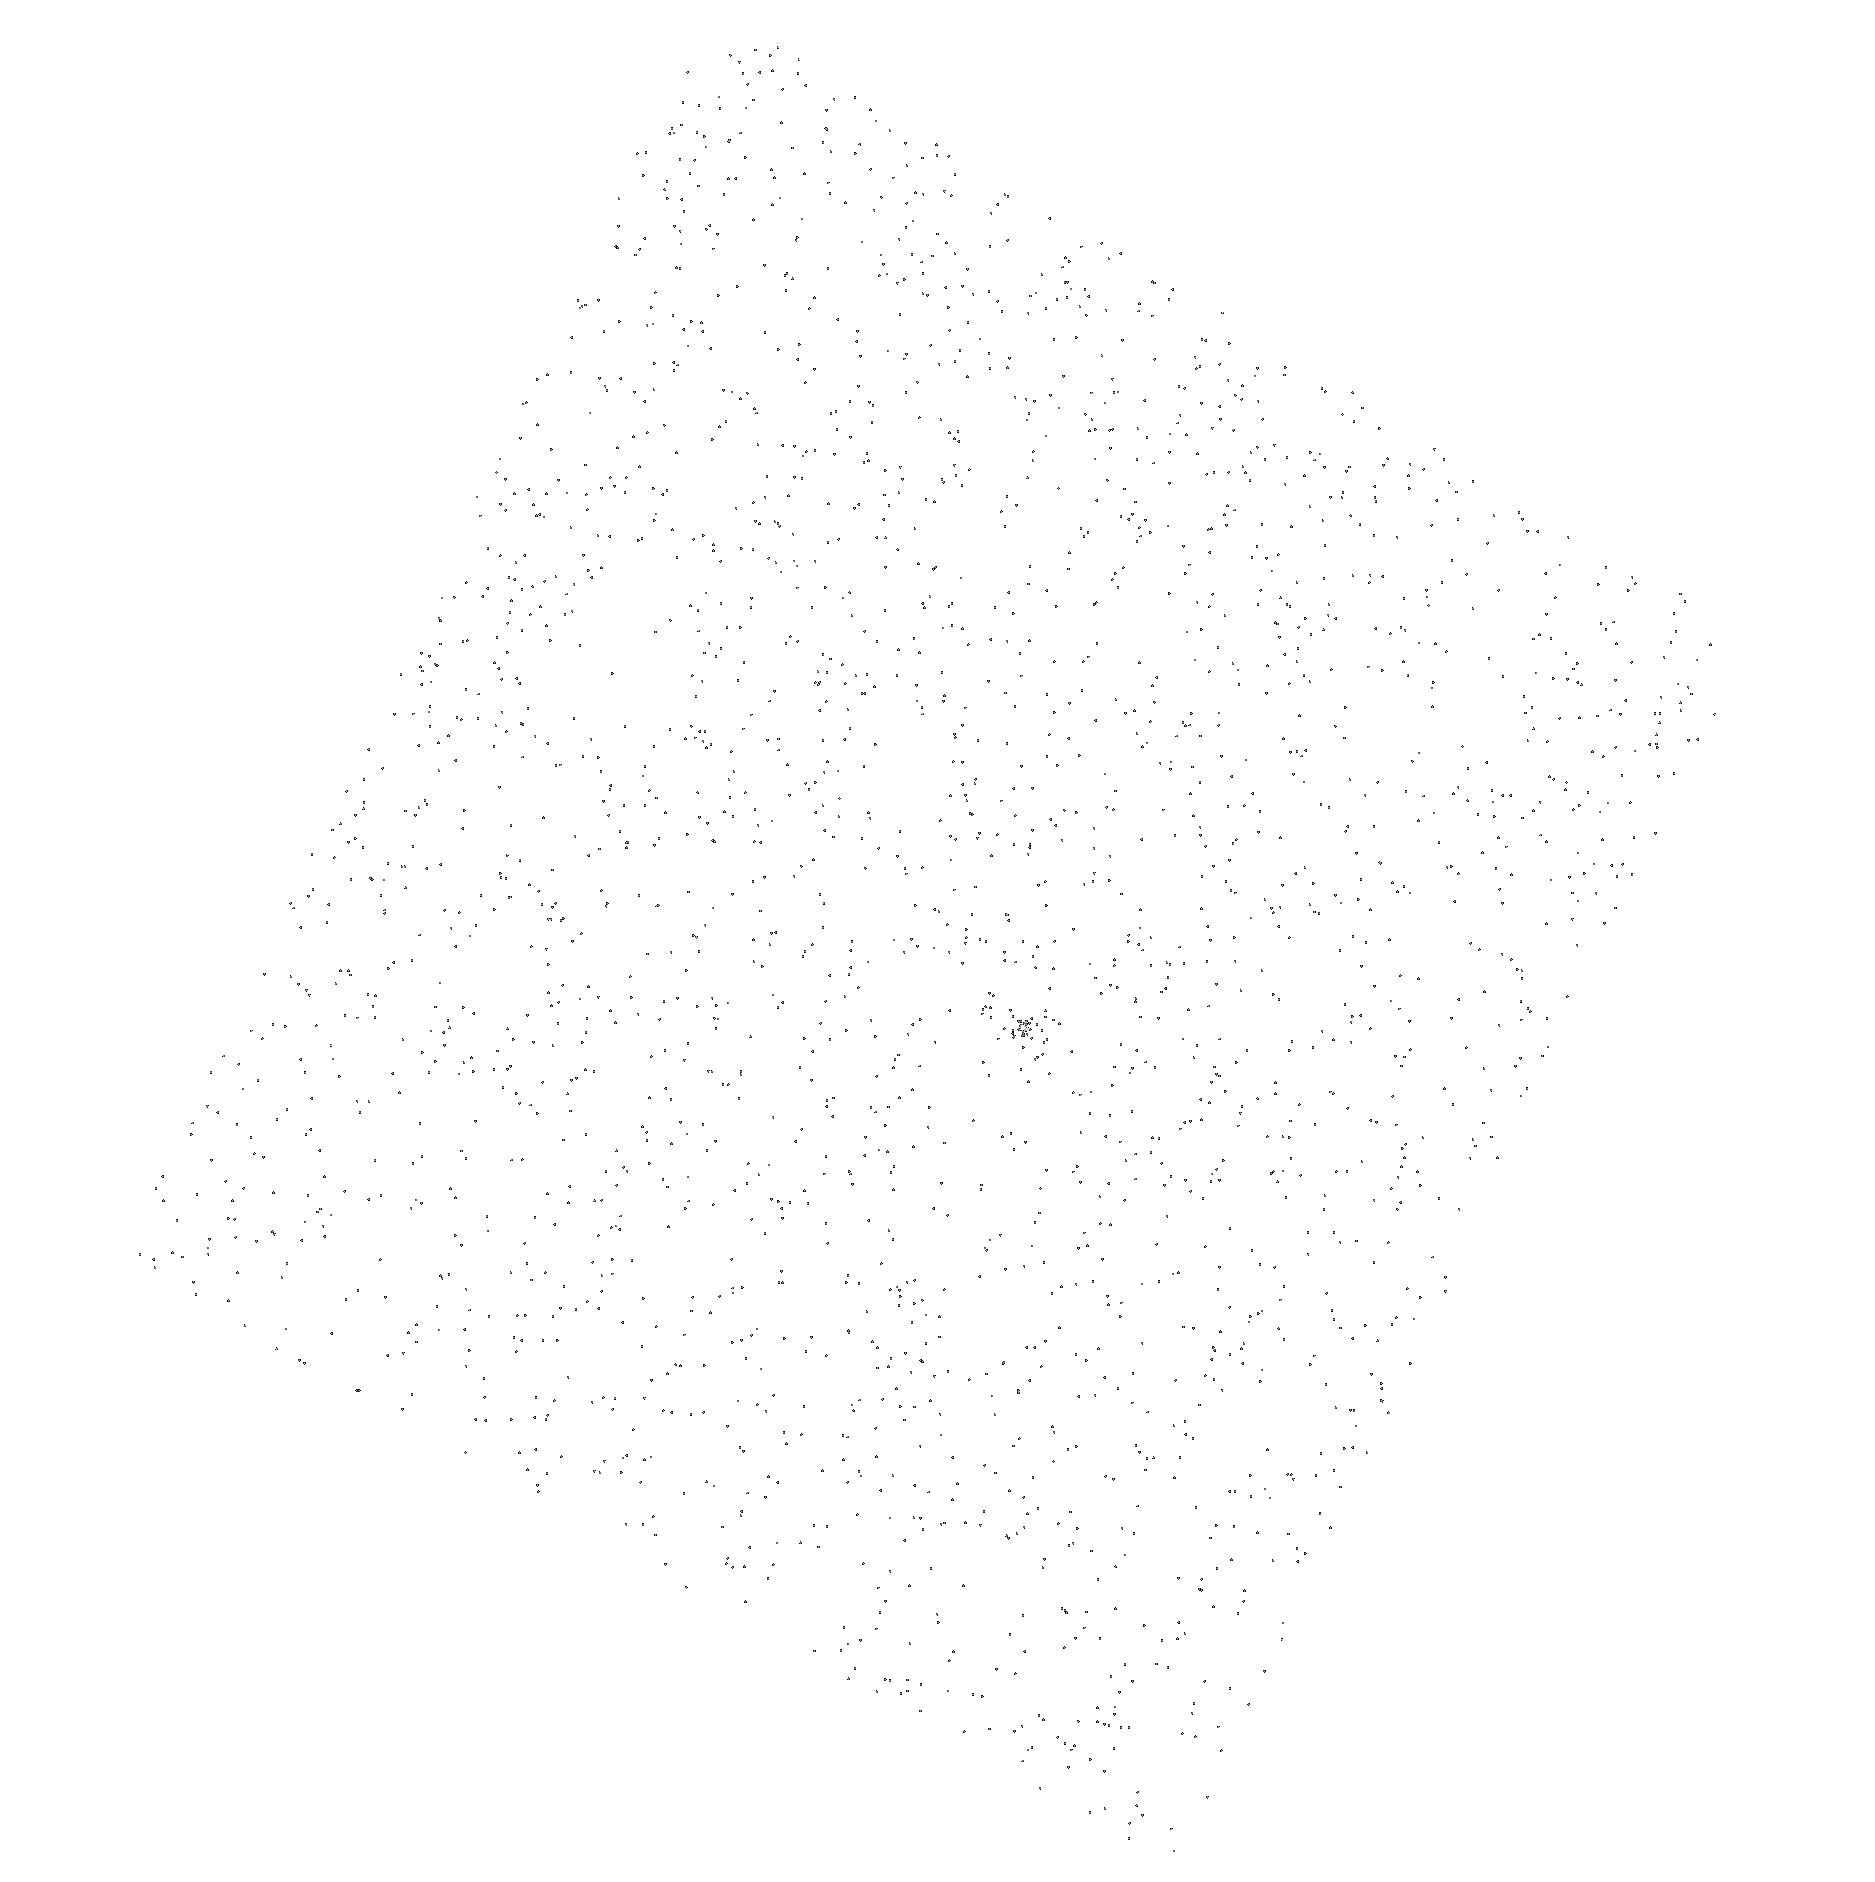
Target: LKCA-14
Instrument: ACS/SBC
Filter: F165LP
Exposure: 3 min
Observation ID: hst_12211_07_acs_sbc_f165lp_jbjp07

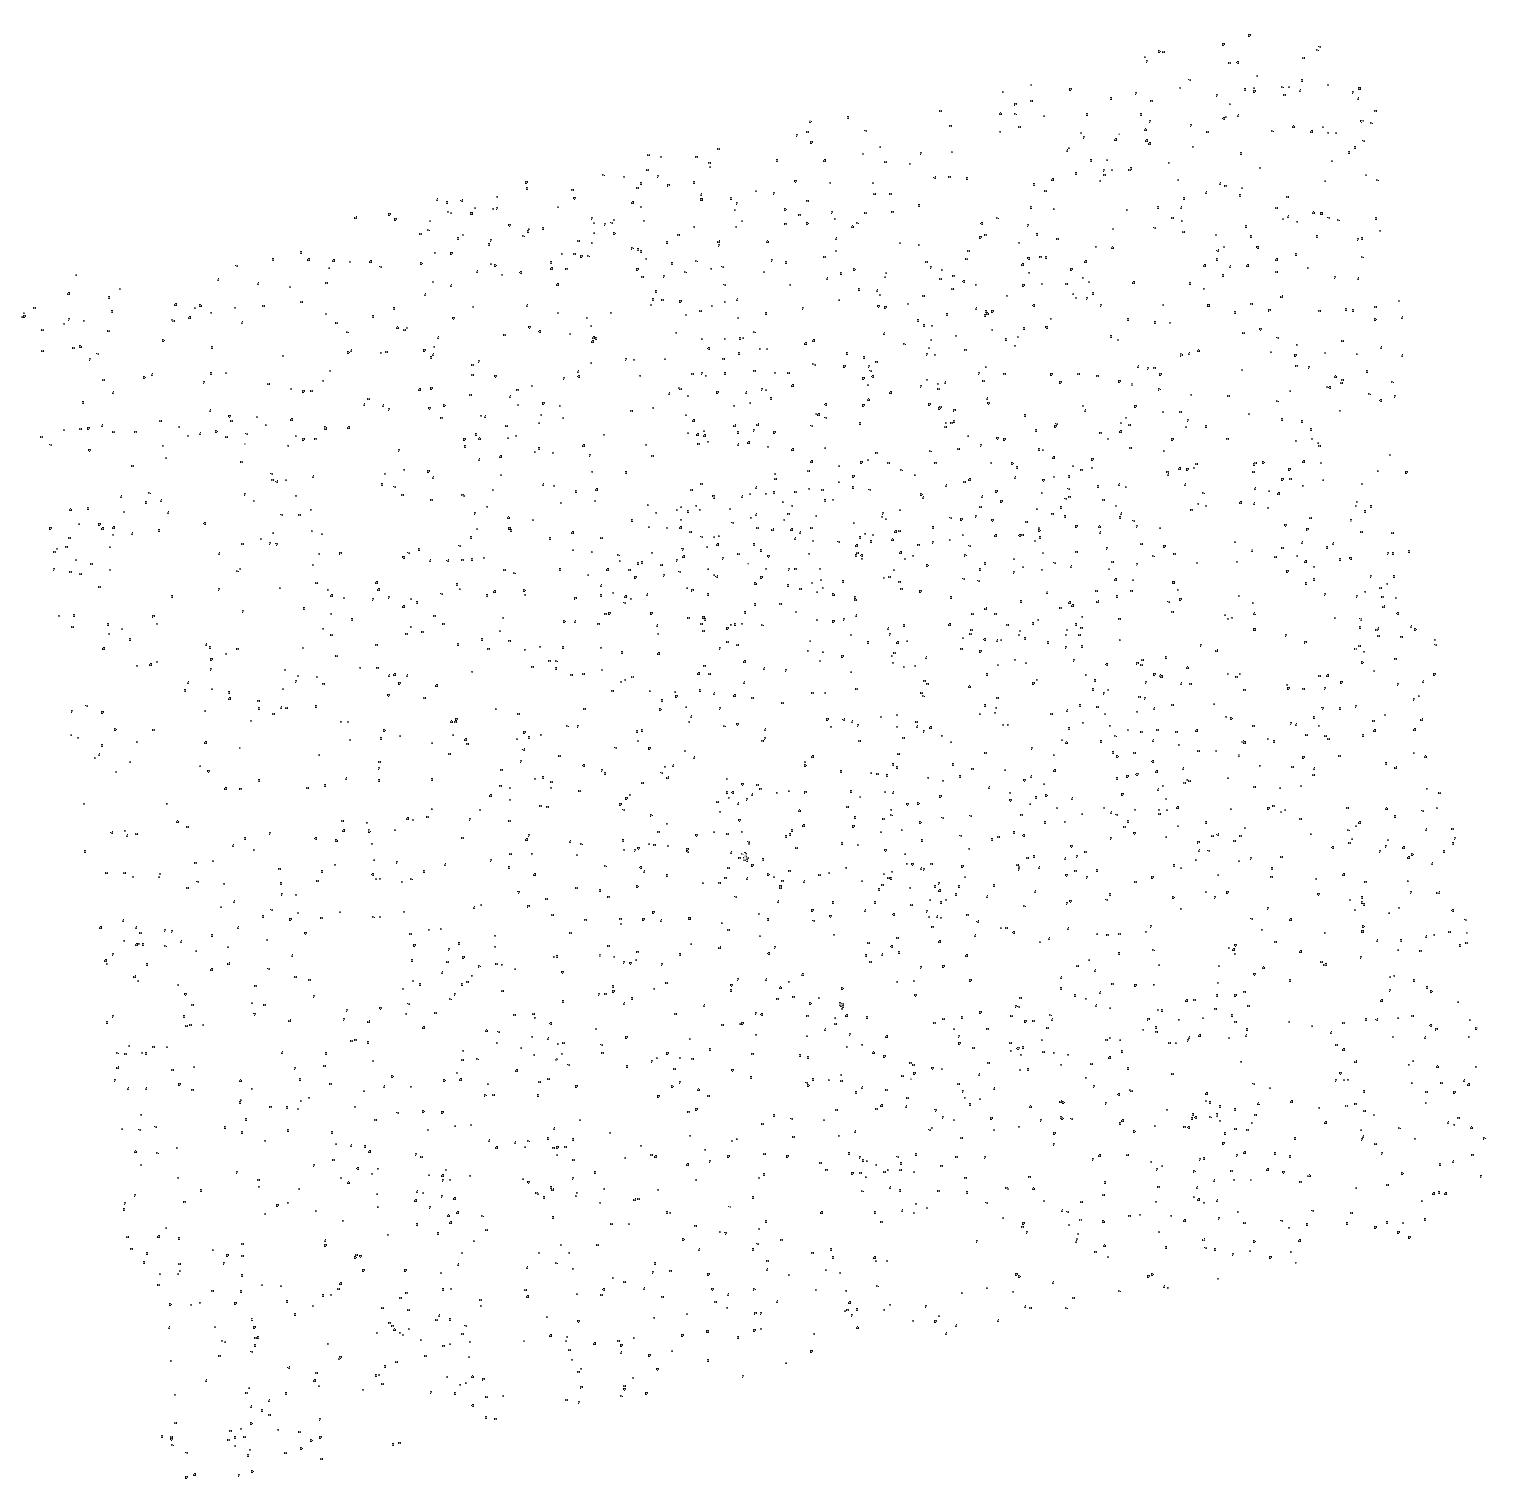
Target: CHXR-68A
Instrument: ACS/SBC
Filter: F165LP
Exposure: 3 min
Observation ID: hst_12211_12_acs_sbc_f165lp_jbjp12

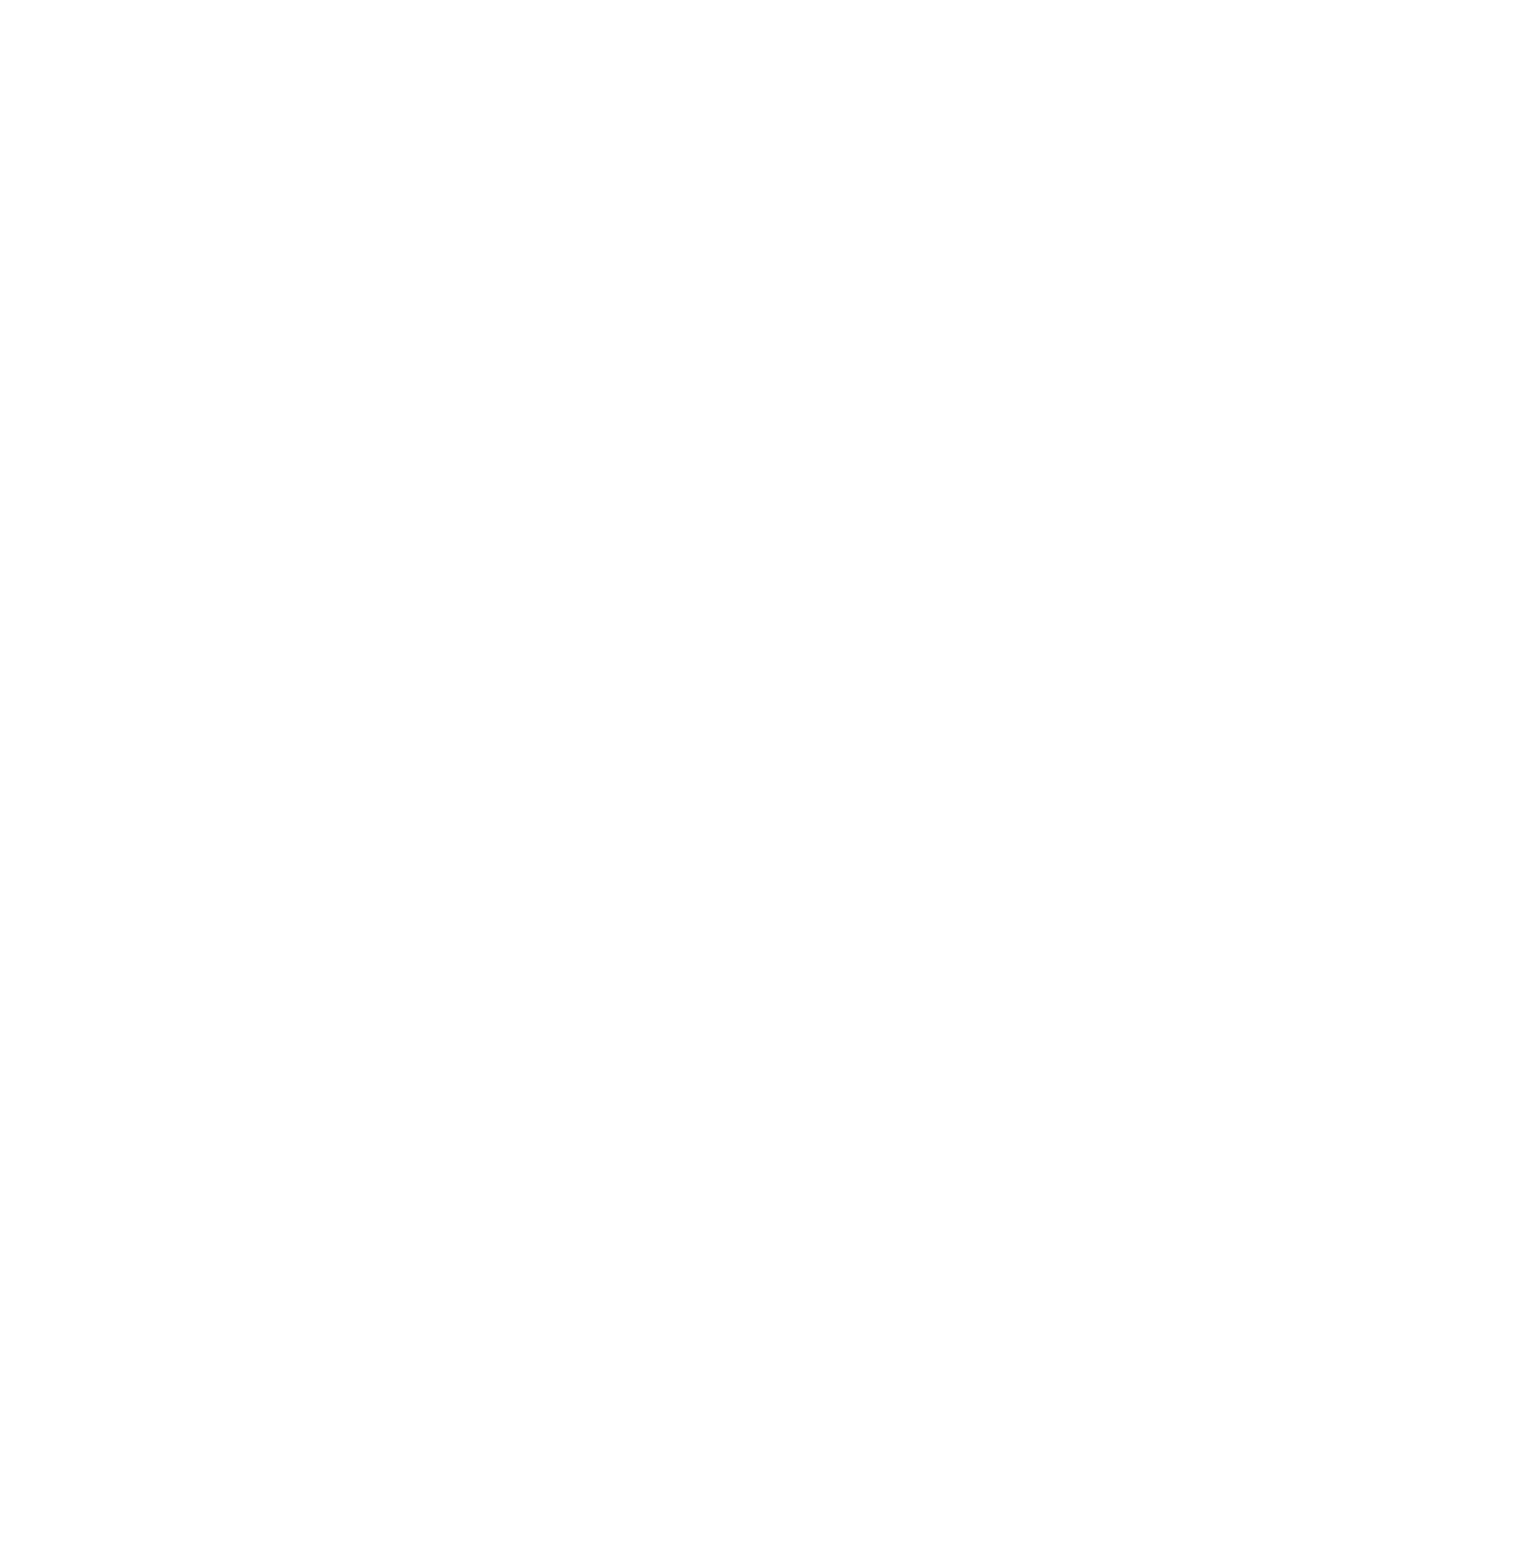
Target: V-V826-TAU
Instrument: ACS/SBC
Filter: F165LP
Exposure: 3 min
Observation ID: hst_12211_05_acs_sbc_f165lp_jbjp05

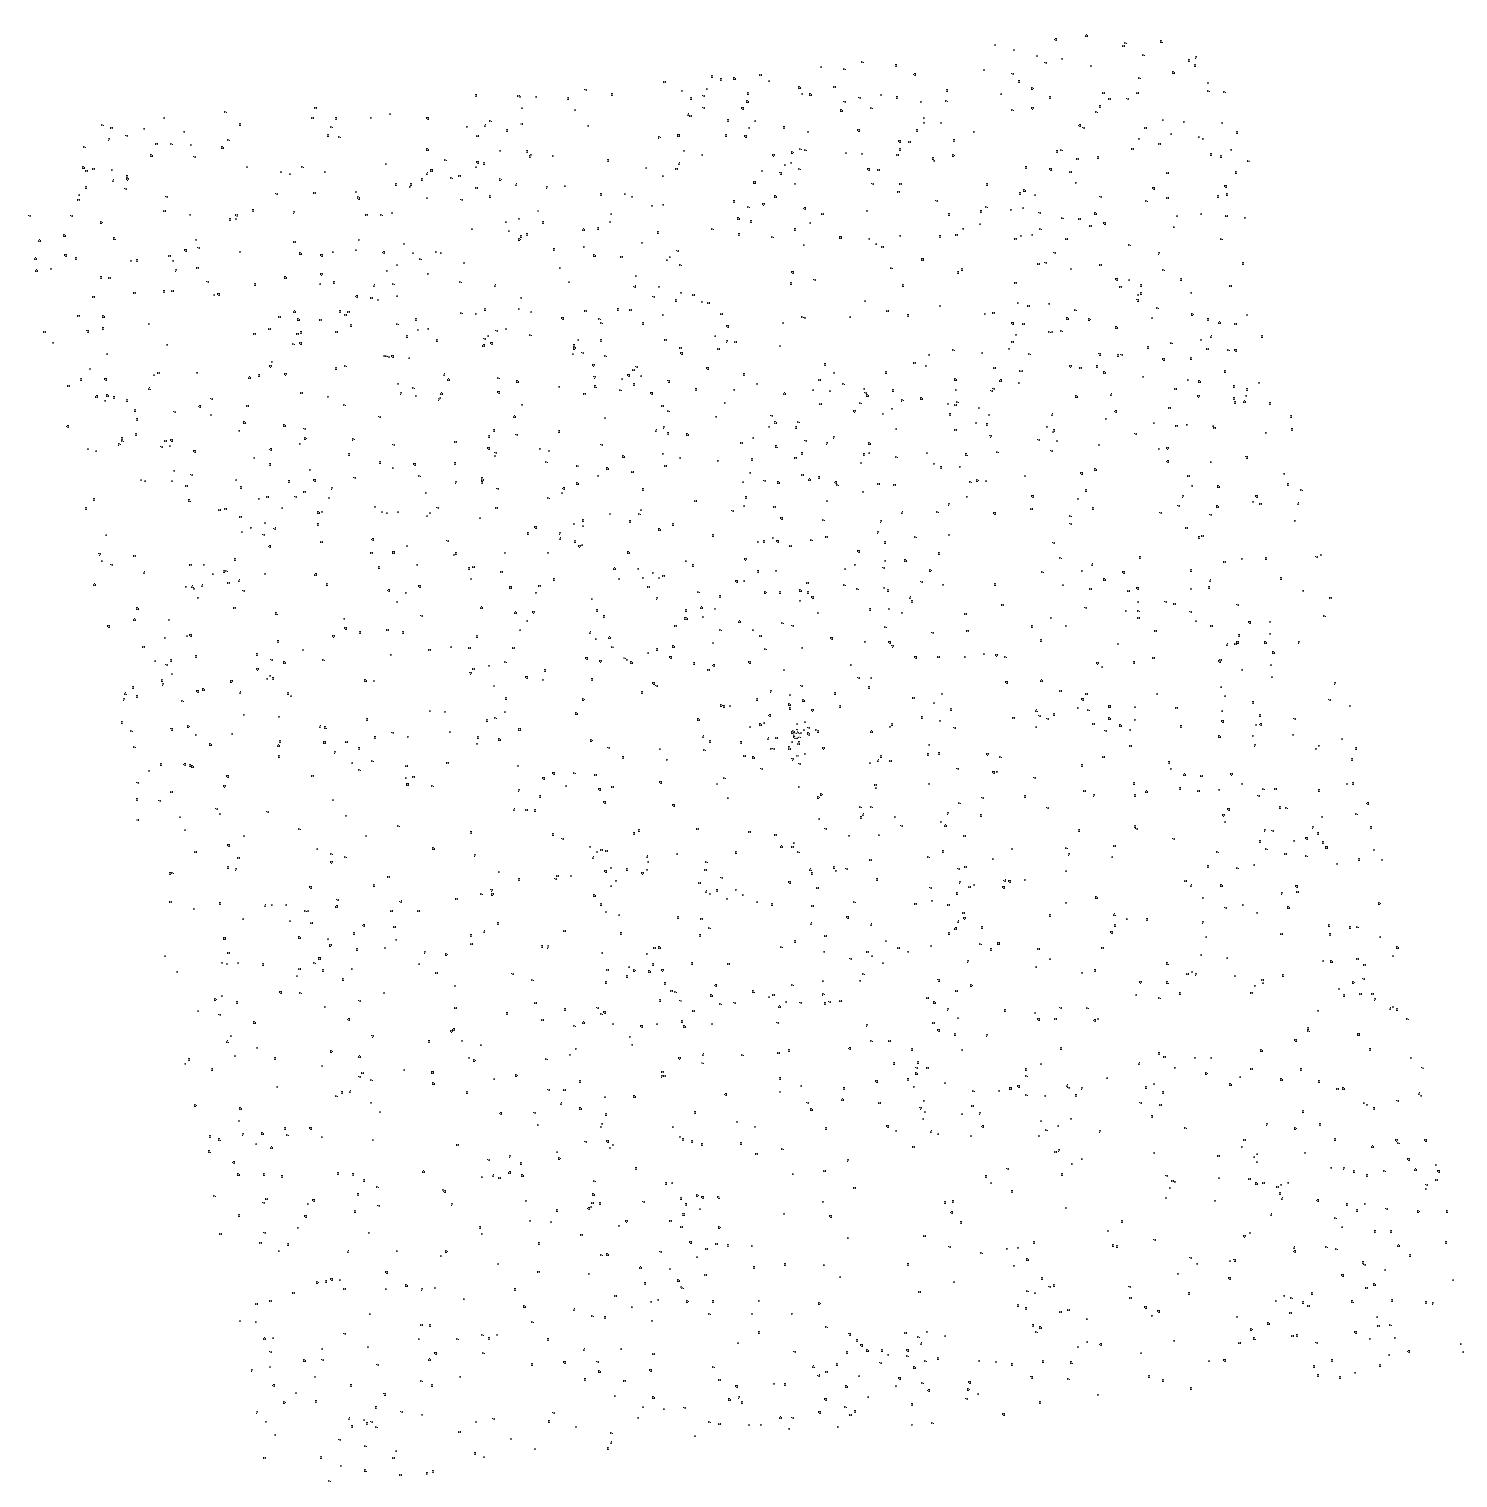
Target: V-V827-TAU
Instrument: ACS/SBC
Filter: F165LP
Exposure: 3 min
Observation ID: hst_12211_04_acs_sbc_f165lp_jbjp04

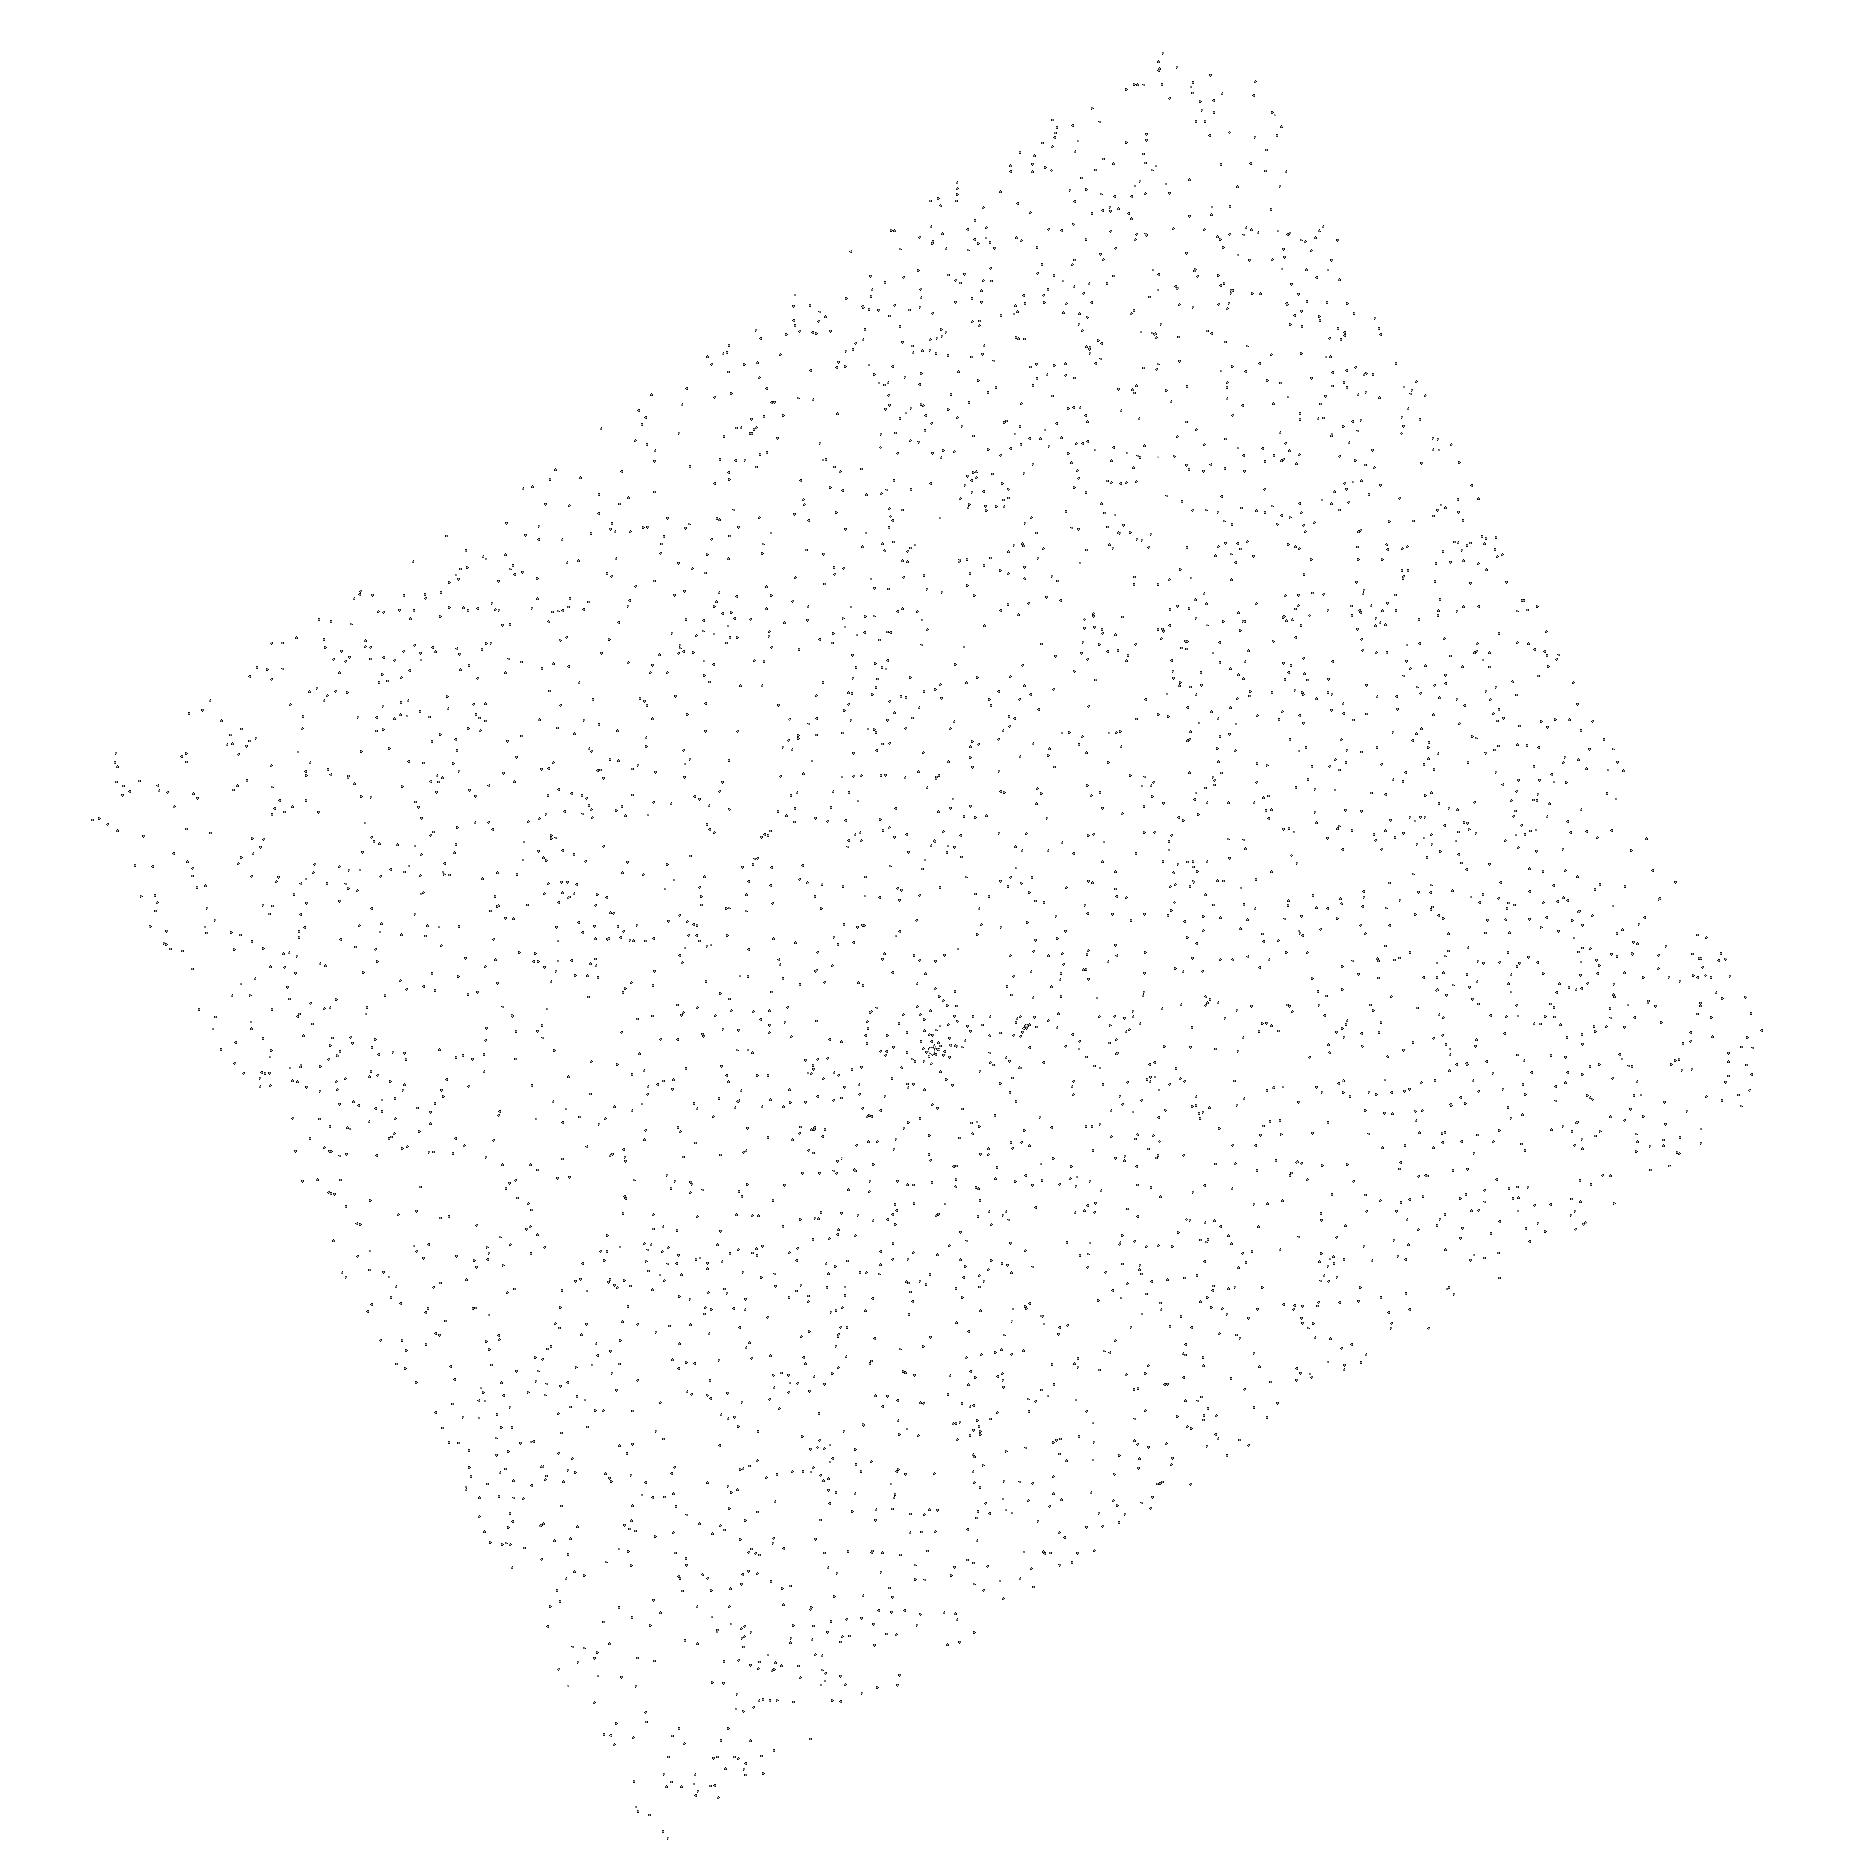
Target: CHA-T-33A
Instrument: ACS/SBC
Filter: F165LP
Exposure: 5 min
Observation ID: hst_12211_13_acs_sbc_f165lp_jbjp13

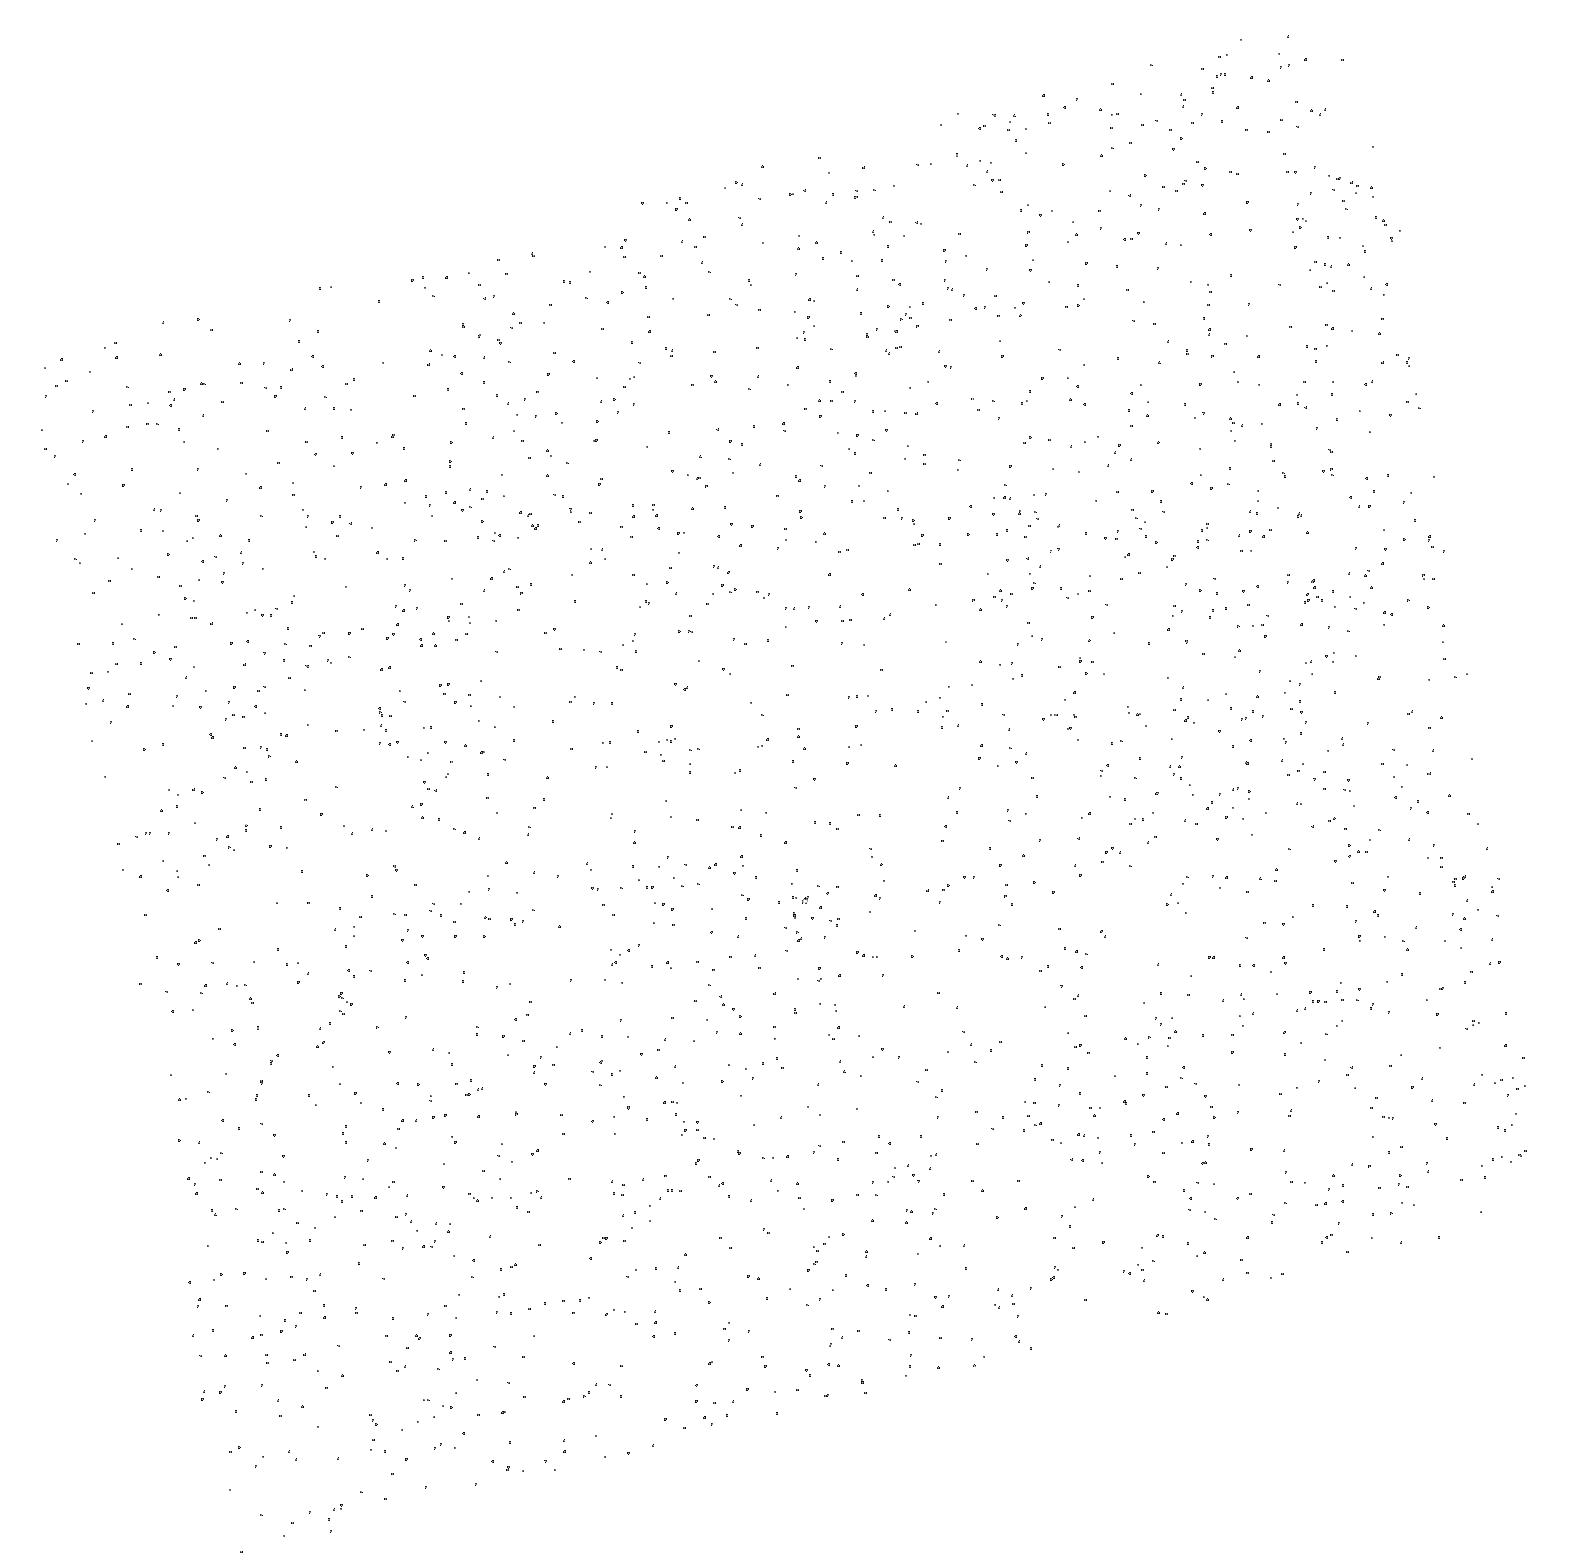
Target: V-UV-CHA
Instrument: ACS/SBC
Filter: F165LP
Exposure: 3 min
Observation ID: hst_12211_10_acs_sbc_f165lp_jbjp10

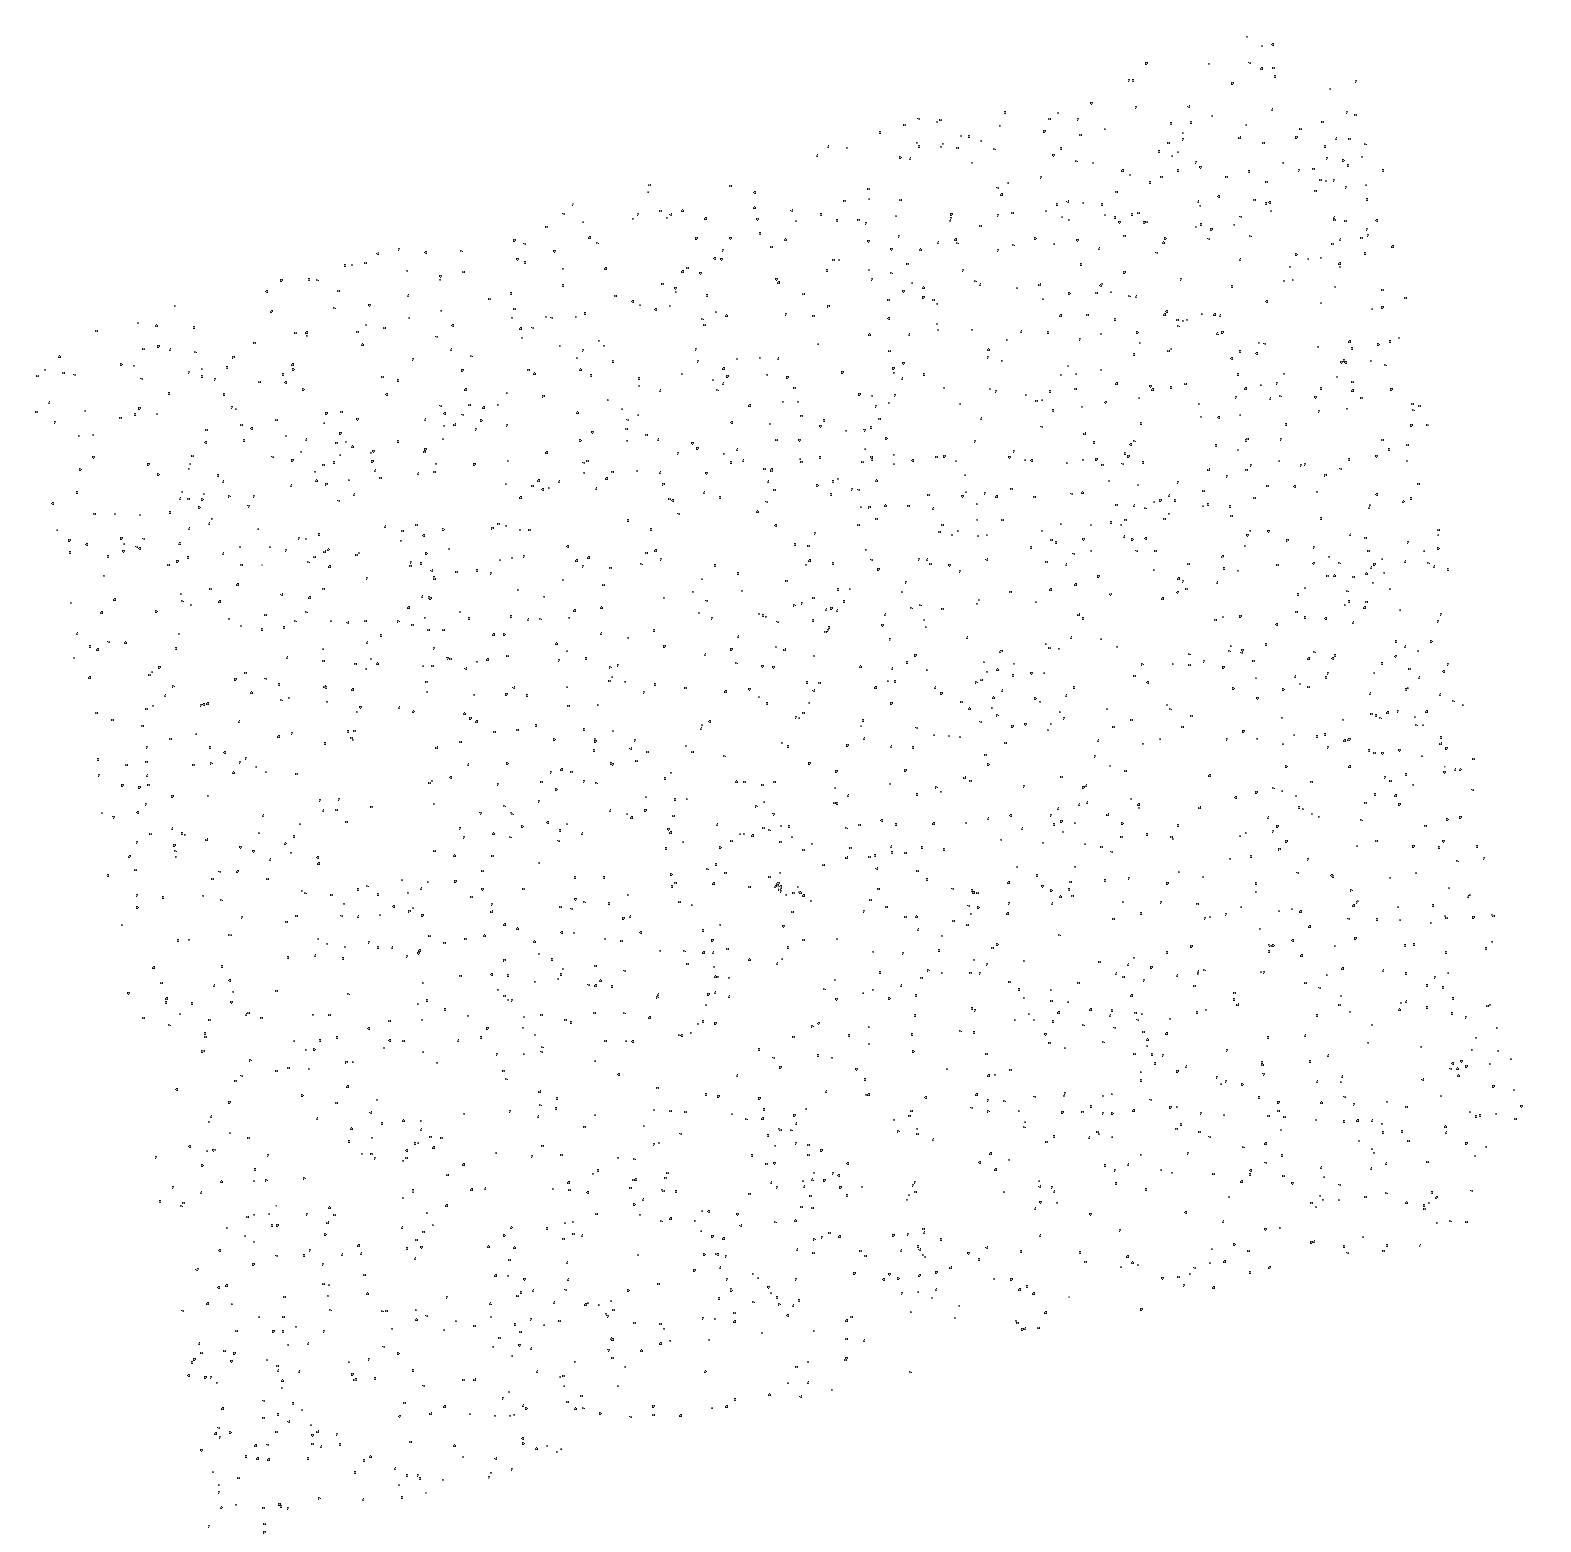
Target: CHXR-14N
Instrument: ACS/SBC
Filter: F165LP
Exposure: 3 min
Observation ID: hst_12211_09_acs_sbc_f165lp_jbjp09

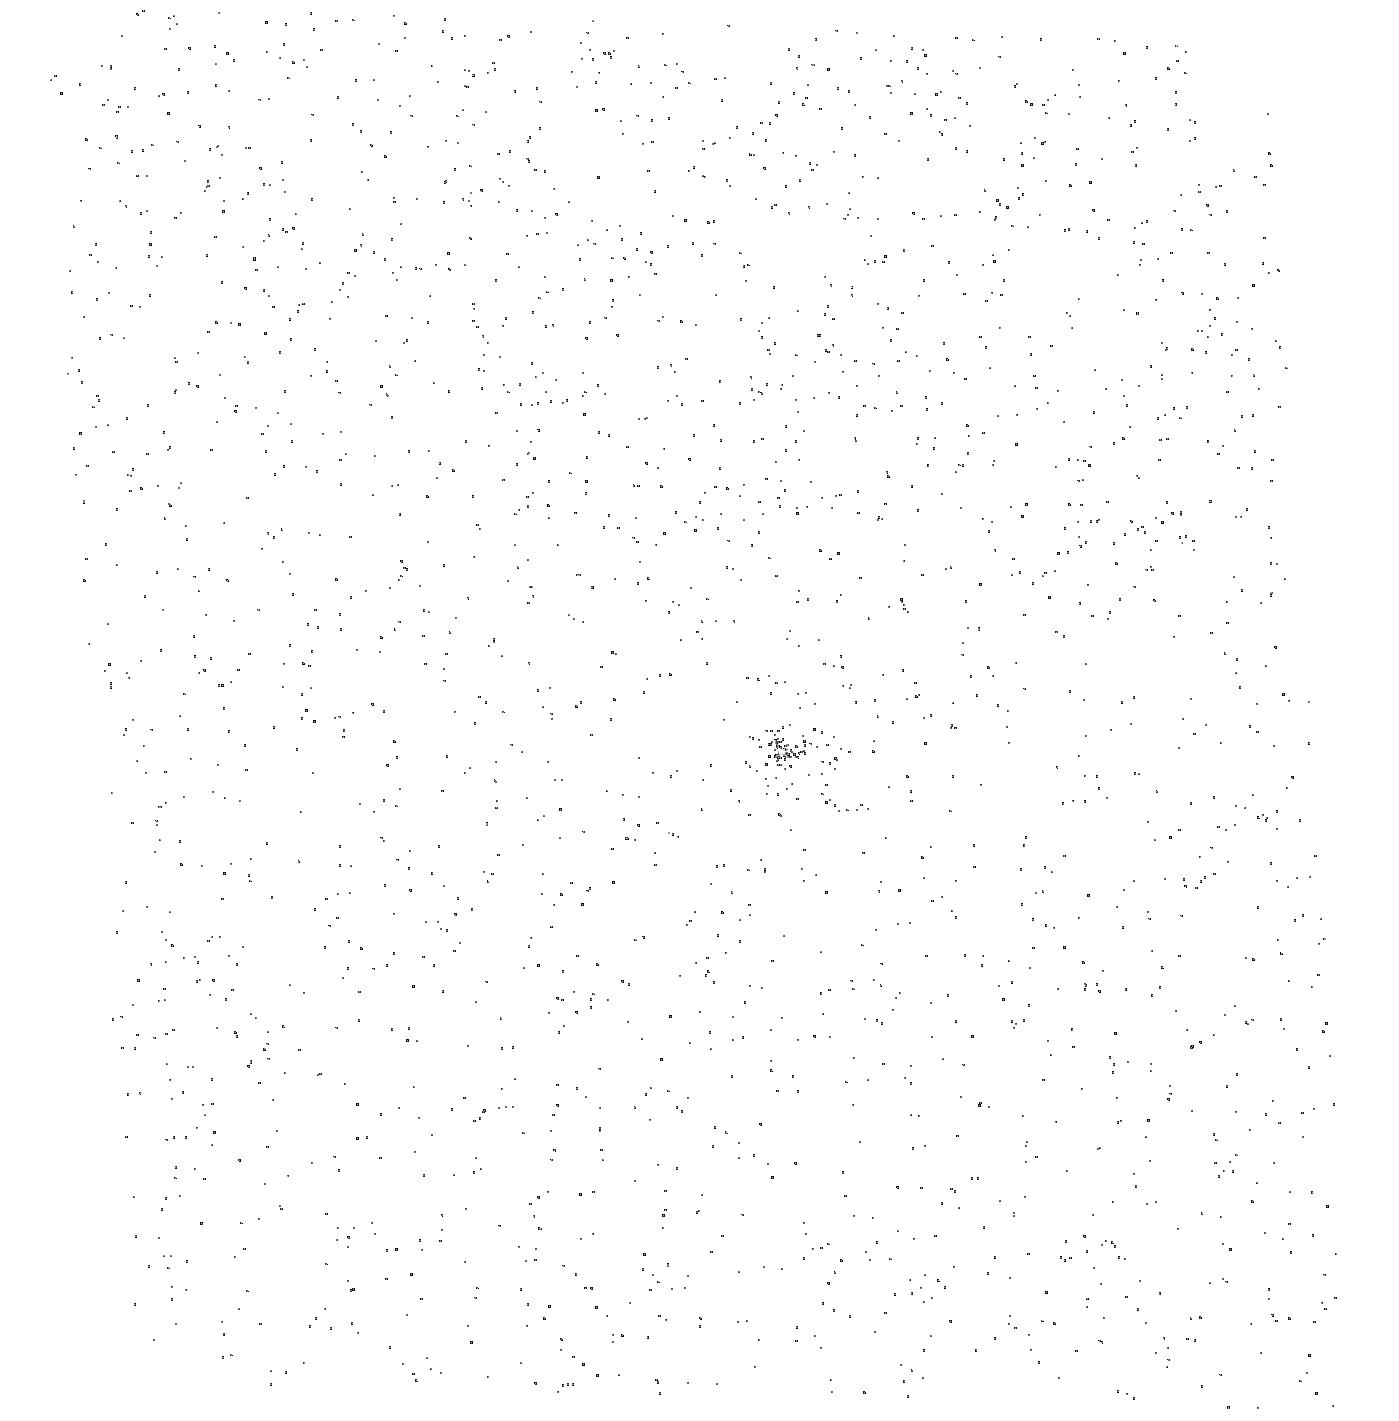
Target: V-FN-TAU
Instrument: ACS/SBC
Filter: F165LP
Exposure: 4 min
Observation ID: hst_12211_08_acs_sbc_f165lp_jbjp08

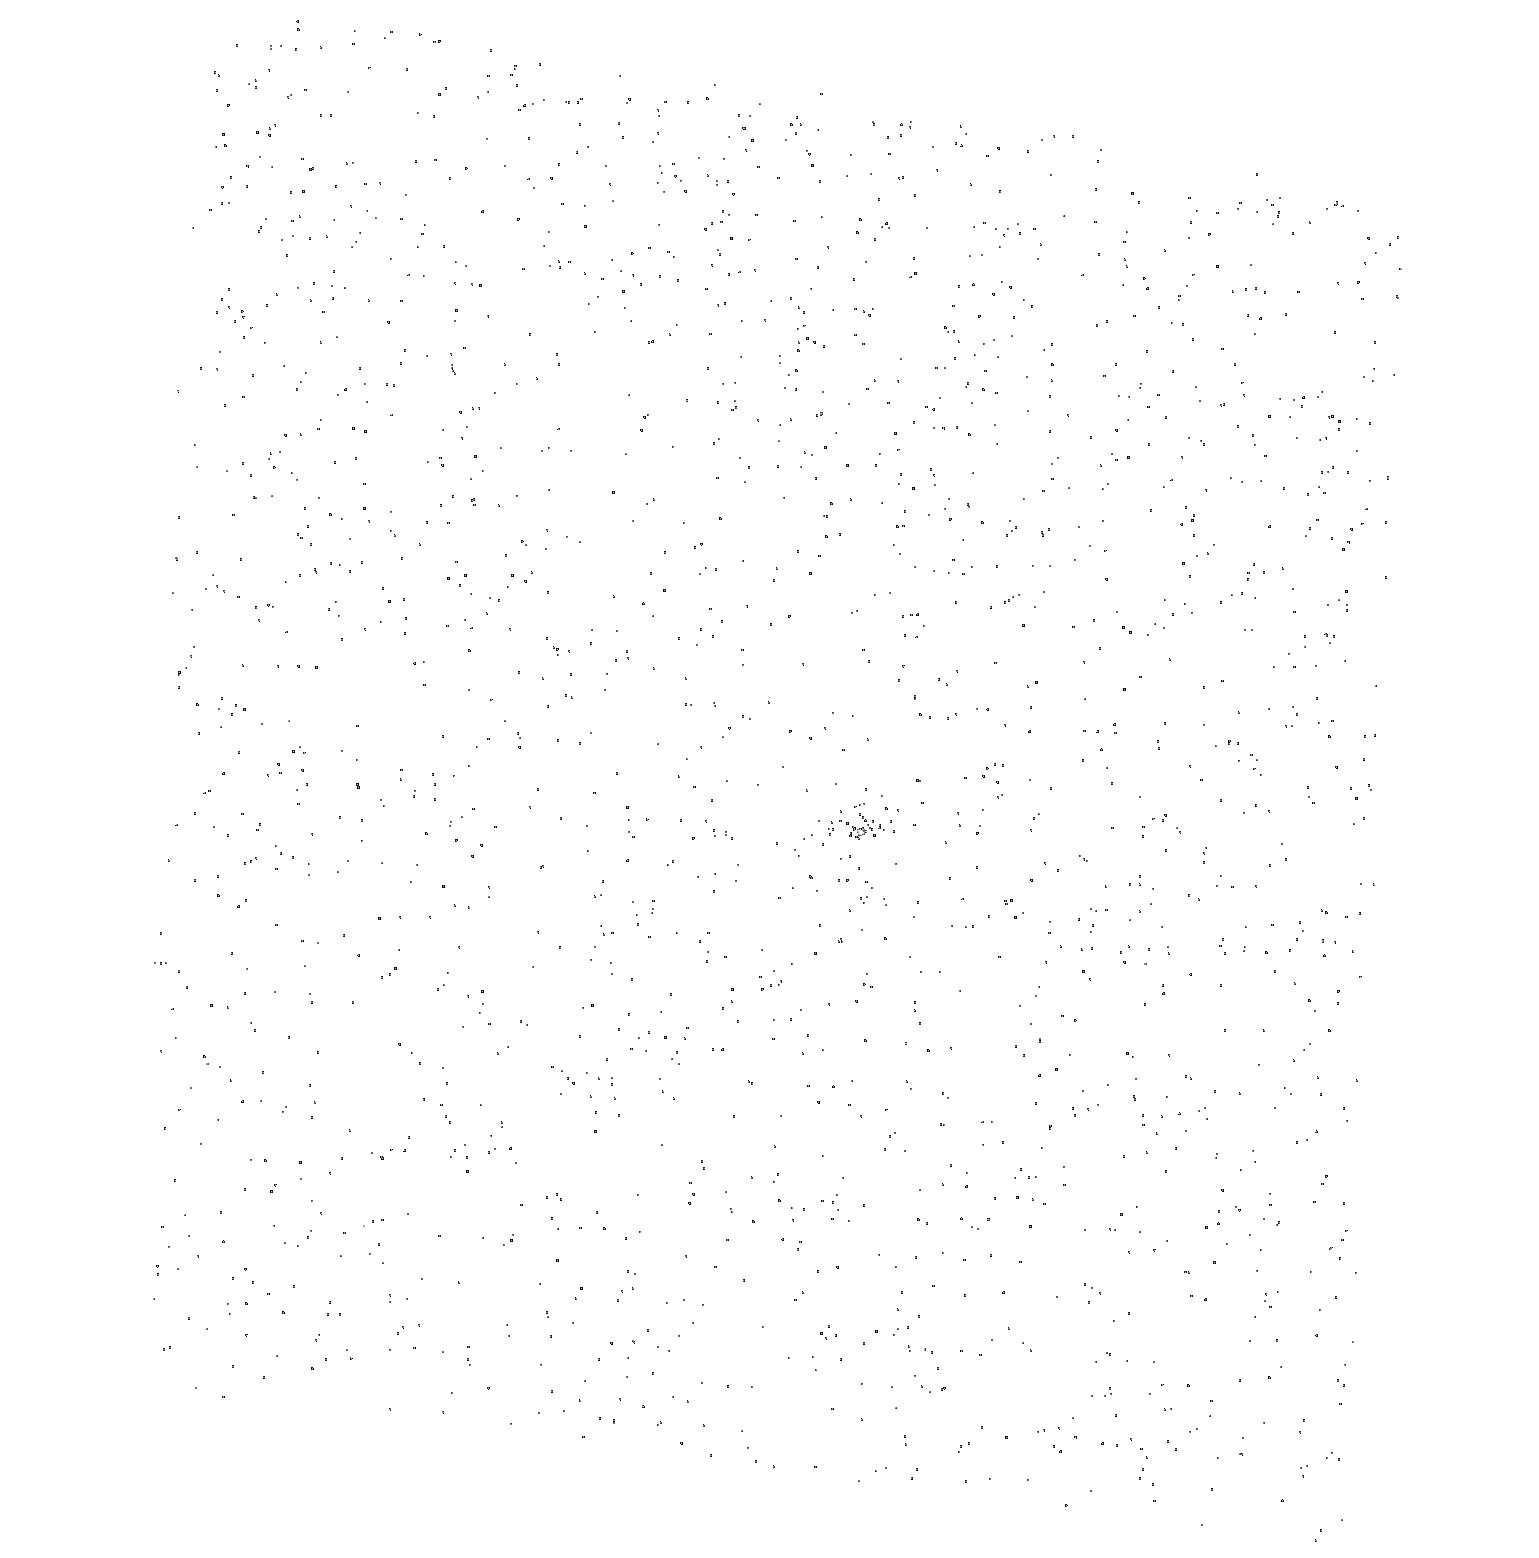
Target: V-V1075-TAU
Instrument: ACS/SBC
Filter: F165LP
Exposure: 3 min
Observation ID: hst_12211_03_acs_sbc_f165lp_jbjp03

Are Weak-Line T Tauri Stars Still Accreting? (PI: Calvet, Nuria)

The interesting events marking the end of accretion and the dispersal of gas in circumstellar disks are not well understood. This is due, in part, to the difficulty of detecting very low accretion rates, as accretion indicators become masked by stellar emission. At the same time, observing gas in the inner disk is difficult. The majority of the mass is in H2, which has no strong transitions in the optical and infrared. However, strong FUV H2 lines, excited by the high energy fields of young stars, are conspicuous in accreting stars and can be used as a probe of low accretion, detecting accretion rates four orders of magnitude lower than traditional accretion indicators. We propose to obtain FUV spectra of 13 Weak-line T Tauri stars with the ACS PR130L prism. Our previous work has shown that the presence of H2 is linked to accretion onto the star, so our observations will test if these supposedly non-accreting stars are still accreting at previously undetectable rates. Our results will have significant impact on the understanding of the end of the accretion phase.